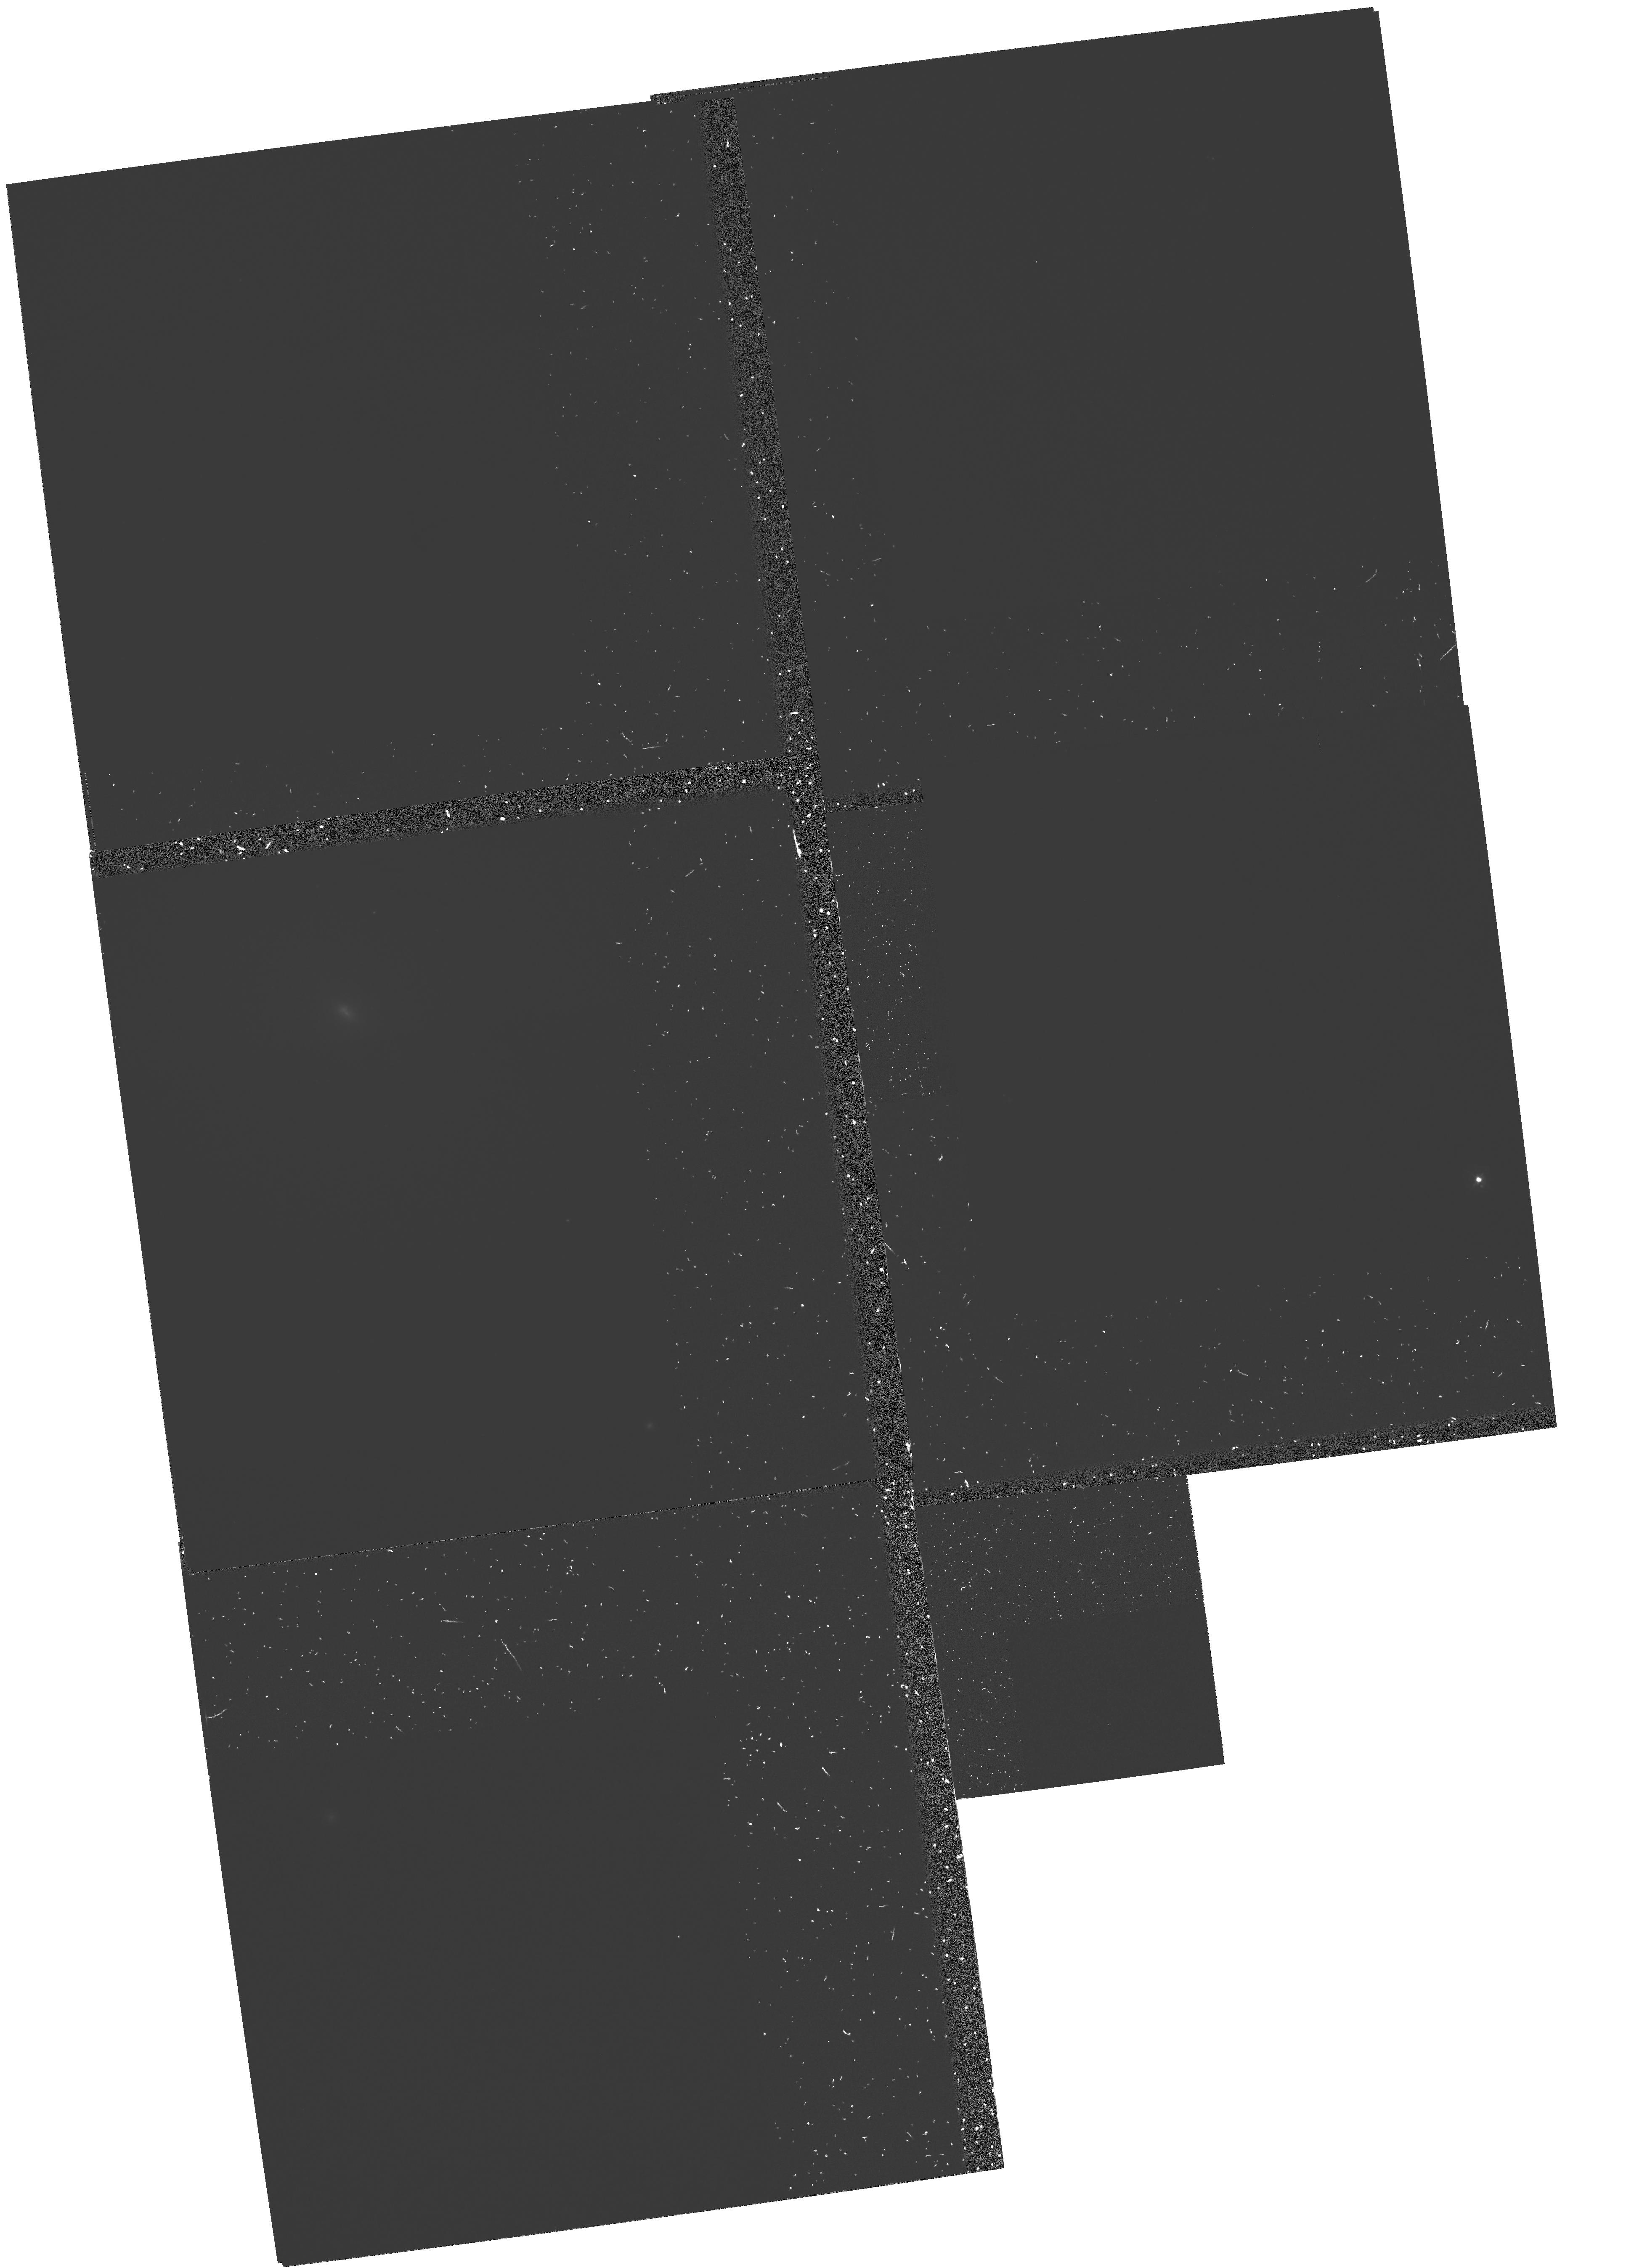
Target: NGC224-SN1885. Instrument: WFPC2/PC. Filter: FQUVN. Exposure: 1 h. Observation ID: hst_6125_01_wfpc2_pc_fquvn_u2sq01

IMAGING AND SPECTROSCOPY OF SN 1885 IN M31 (PI: Fesen, Robert A.)

We request WFC images and FOS spectra of the remnant of S Andromedae, the historic 1885 supernova which occurred in the M31 bulge. Our 1988 discovery of this remnant as an unresolved dark spot of Fe I 3860 Angstrom \ absorption silhouetted against M31 suggests it contains a large quantity of cold, iron-rich ejecta expanding at up to 5000 km/s. These properties together with its bulge location are consistent with a SN I classification despite a peculiarly fast light curve. , Absorption line studies offer powerful new probes into the dynamical and chemical properties of SN ejecta. FOS Fe I LambdaLambda3720,3860 absorption profiles of the S And remnant will allow the first determination of an SN I's average iron density as a function of radius in the freely expanding ejecta. Only HST makes such a study possible. The remnant's estimated diameter is just 0.3'' - 0.5''. HST's superb PSF, small FOS apertures, and accurate, blind-offset positioning are crucial for this program. Cycle 1's degraded optics and M31's steep continuum fall-off below 3000 Angstrom \ prevented a detection in the UV. Attempted 3000 - 4000 Angstrom \ spectra from the ground have failed due to severe bulge light contamination on this sub-arcsec size target. WFC2 images will provide a precise remnant location for accurate FOS aperture positioning plus Fe I size and expansion asymmetry information.